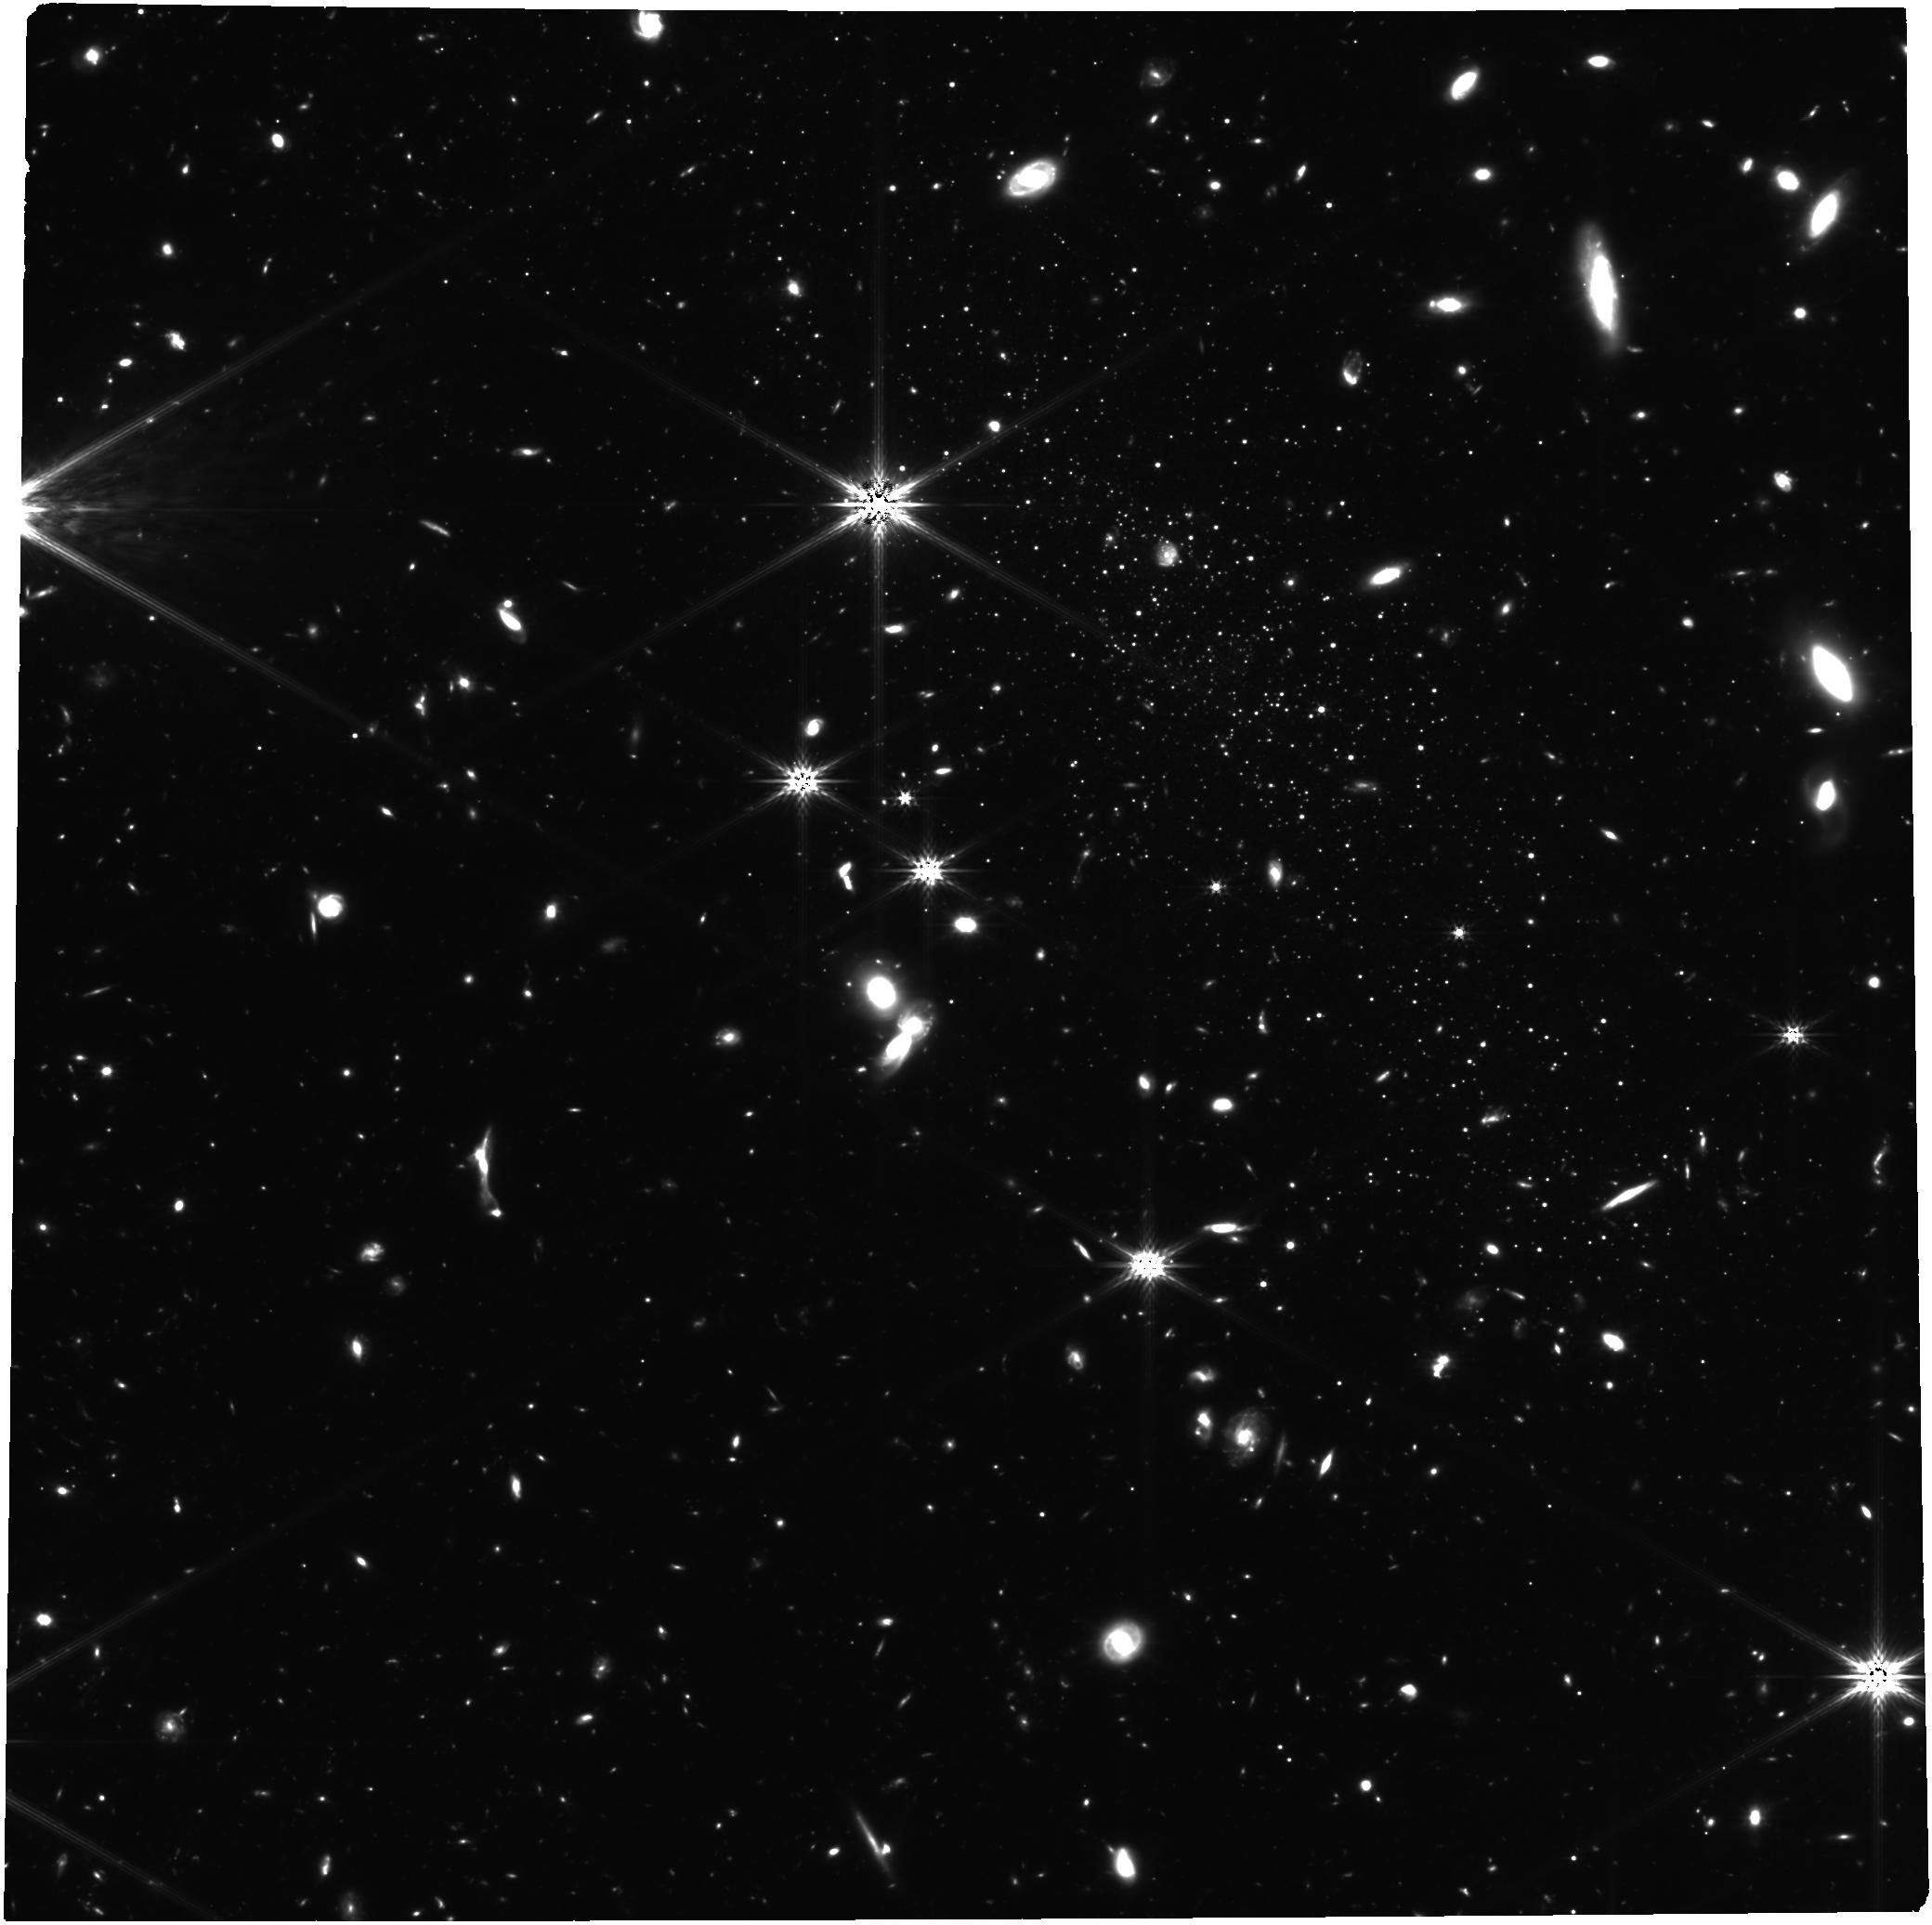
Target: LEO-P
Instrument: NIRCAM
Filter: F277W
Exposure: 29.4 h
Observation ID: jw01617-o001_t001_nircam_clear-f277w

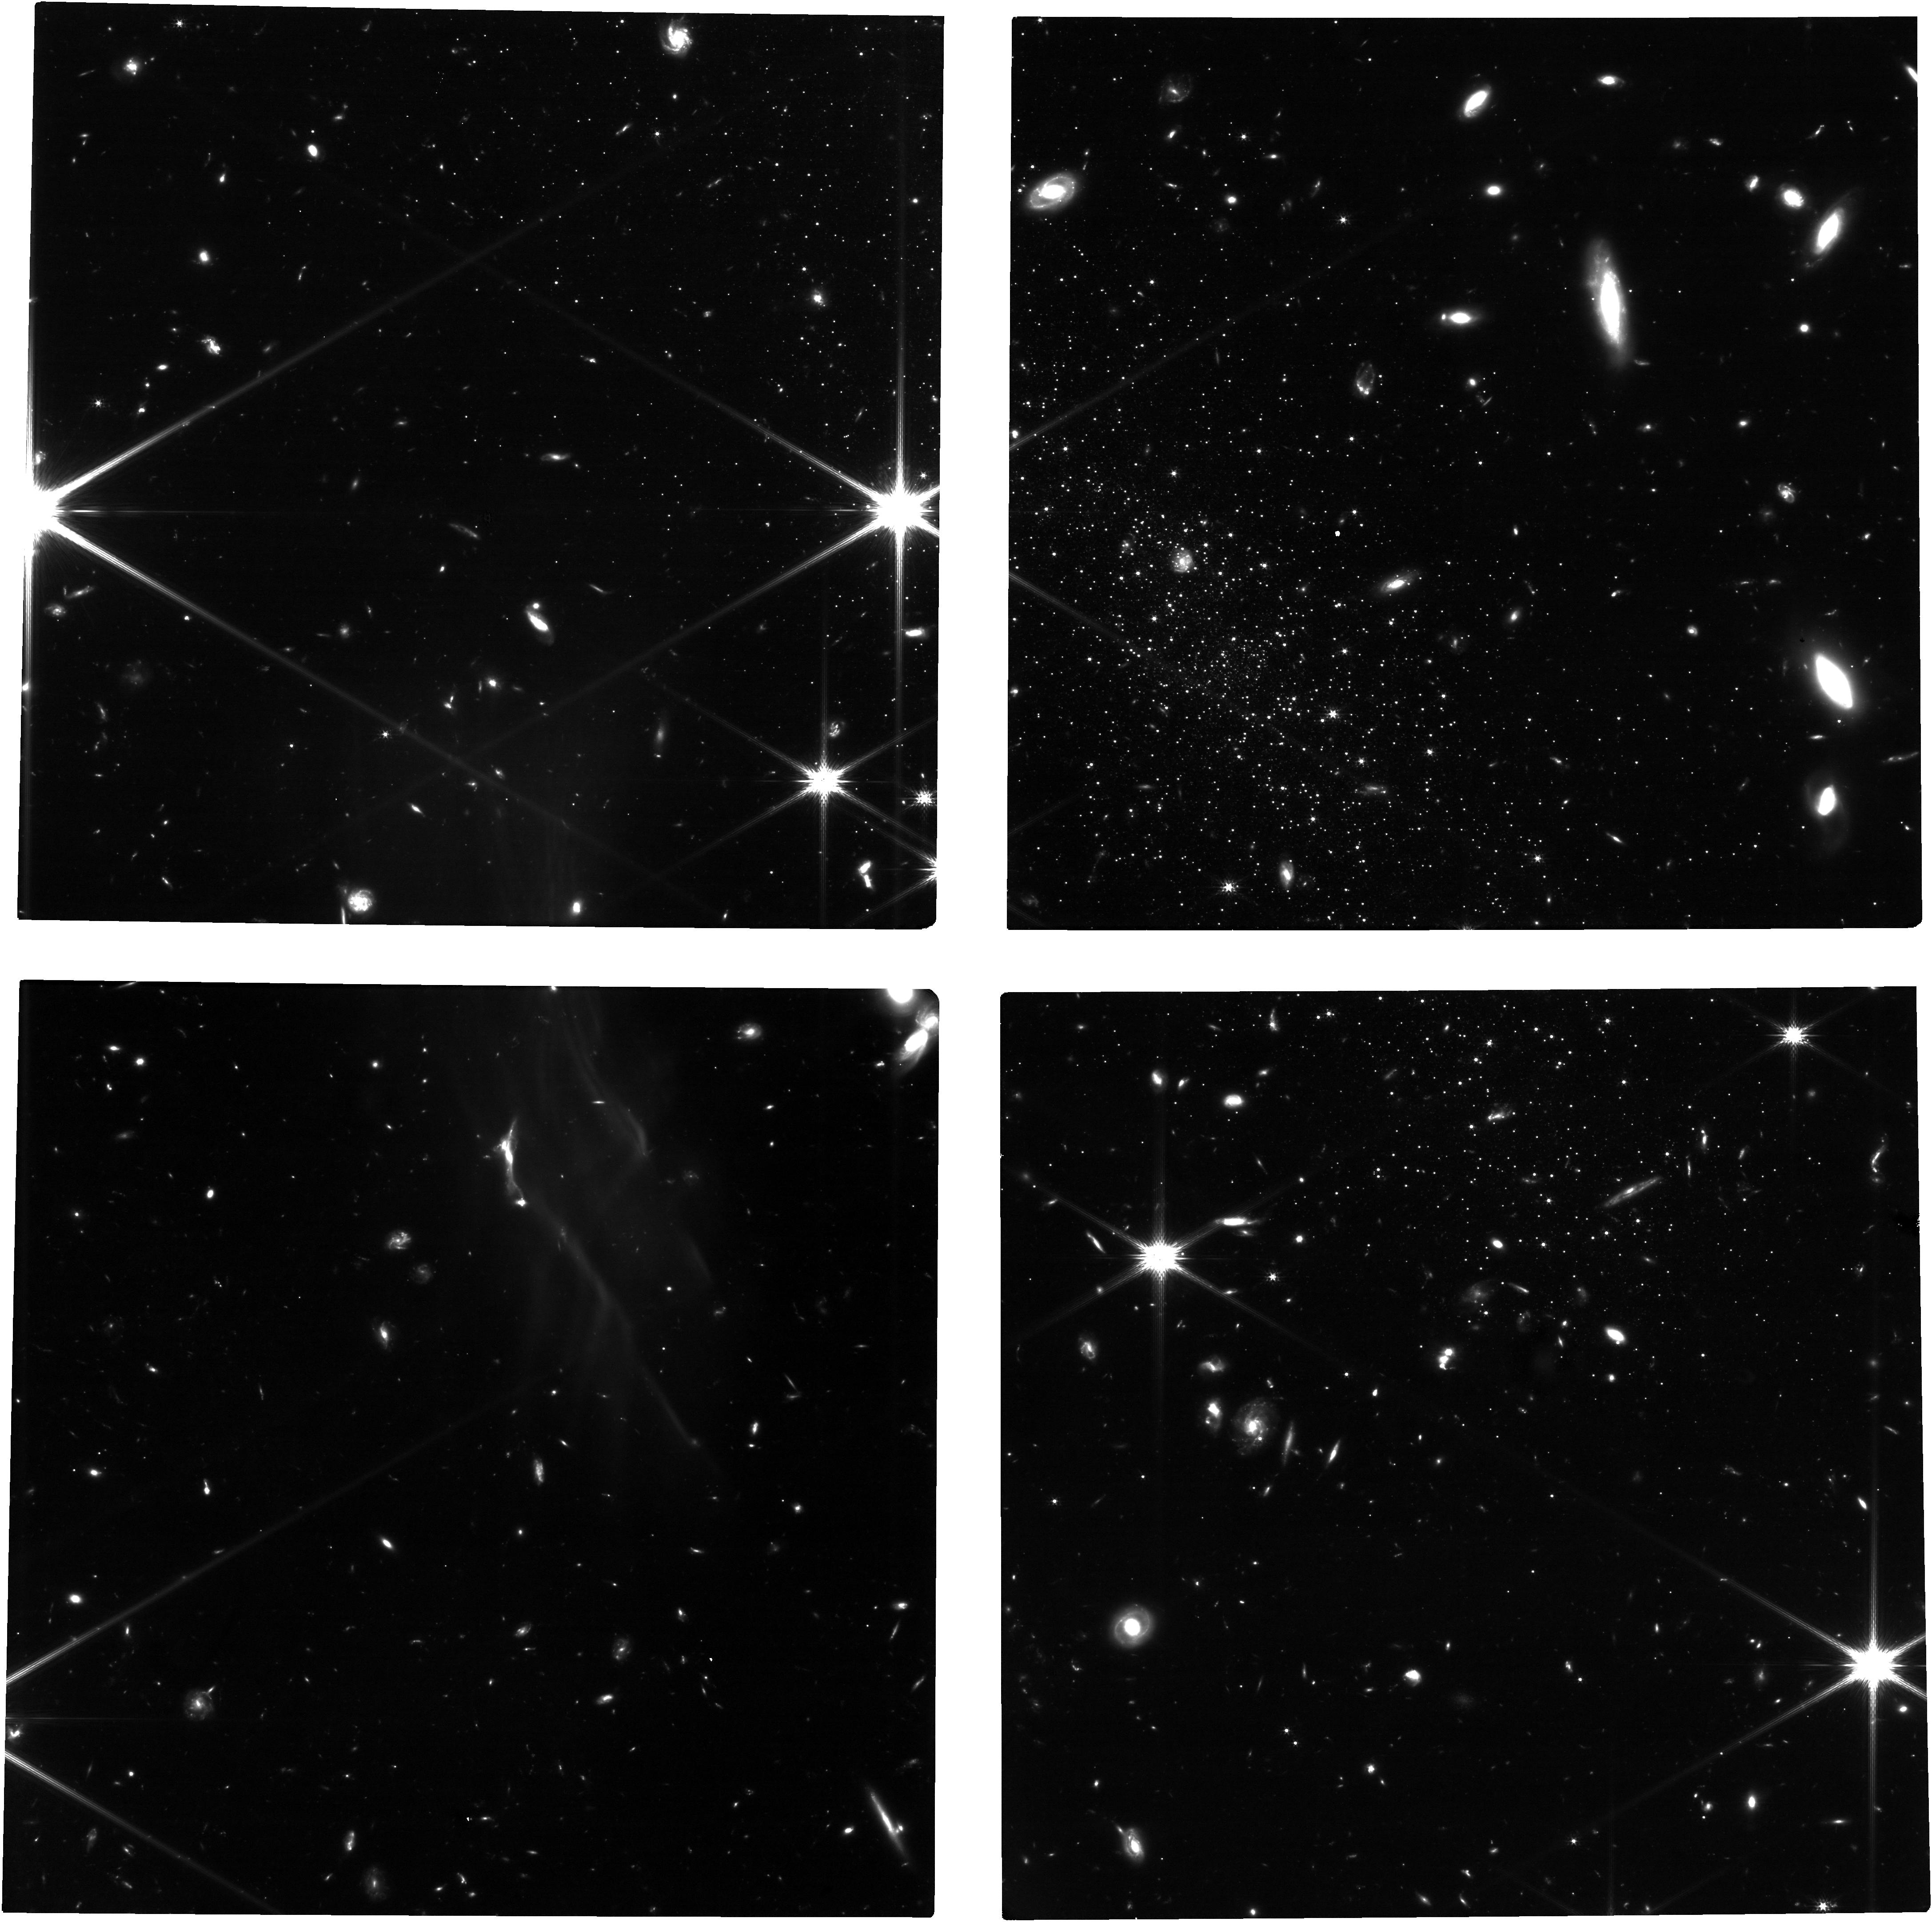
Target: LEO-P
Instrument: NIRCAM
Filter: F150W
Exposure: 11 h
Observation ID: jw01617-o001_t001_nircam_clear-f150w

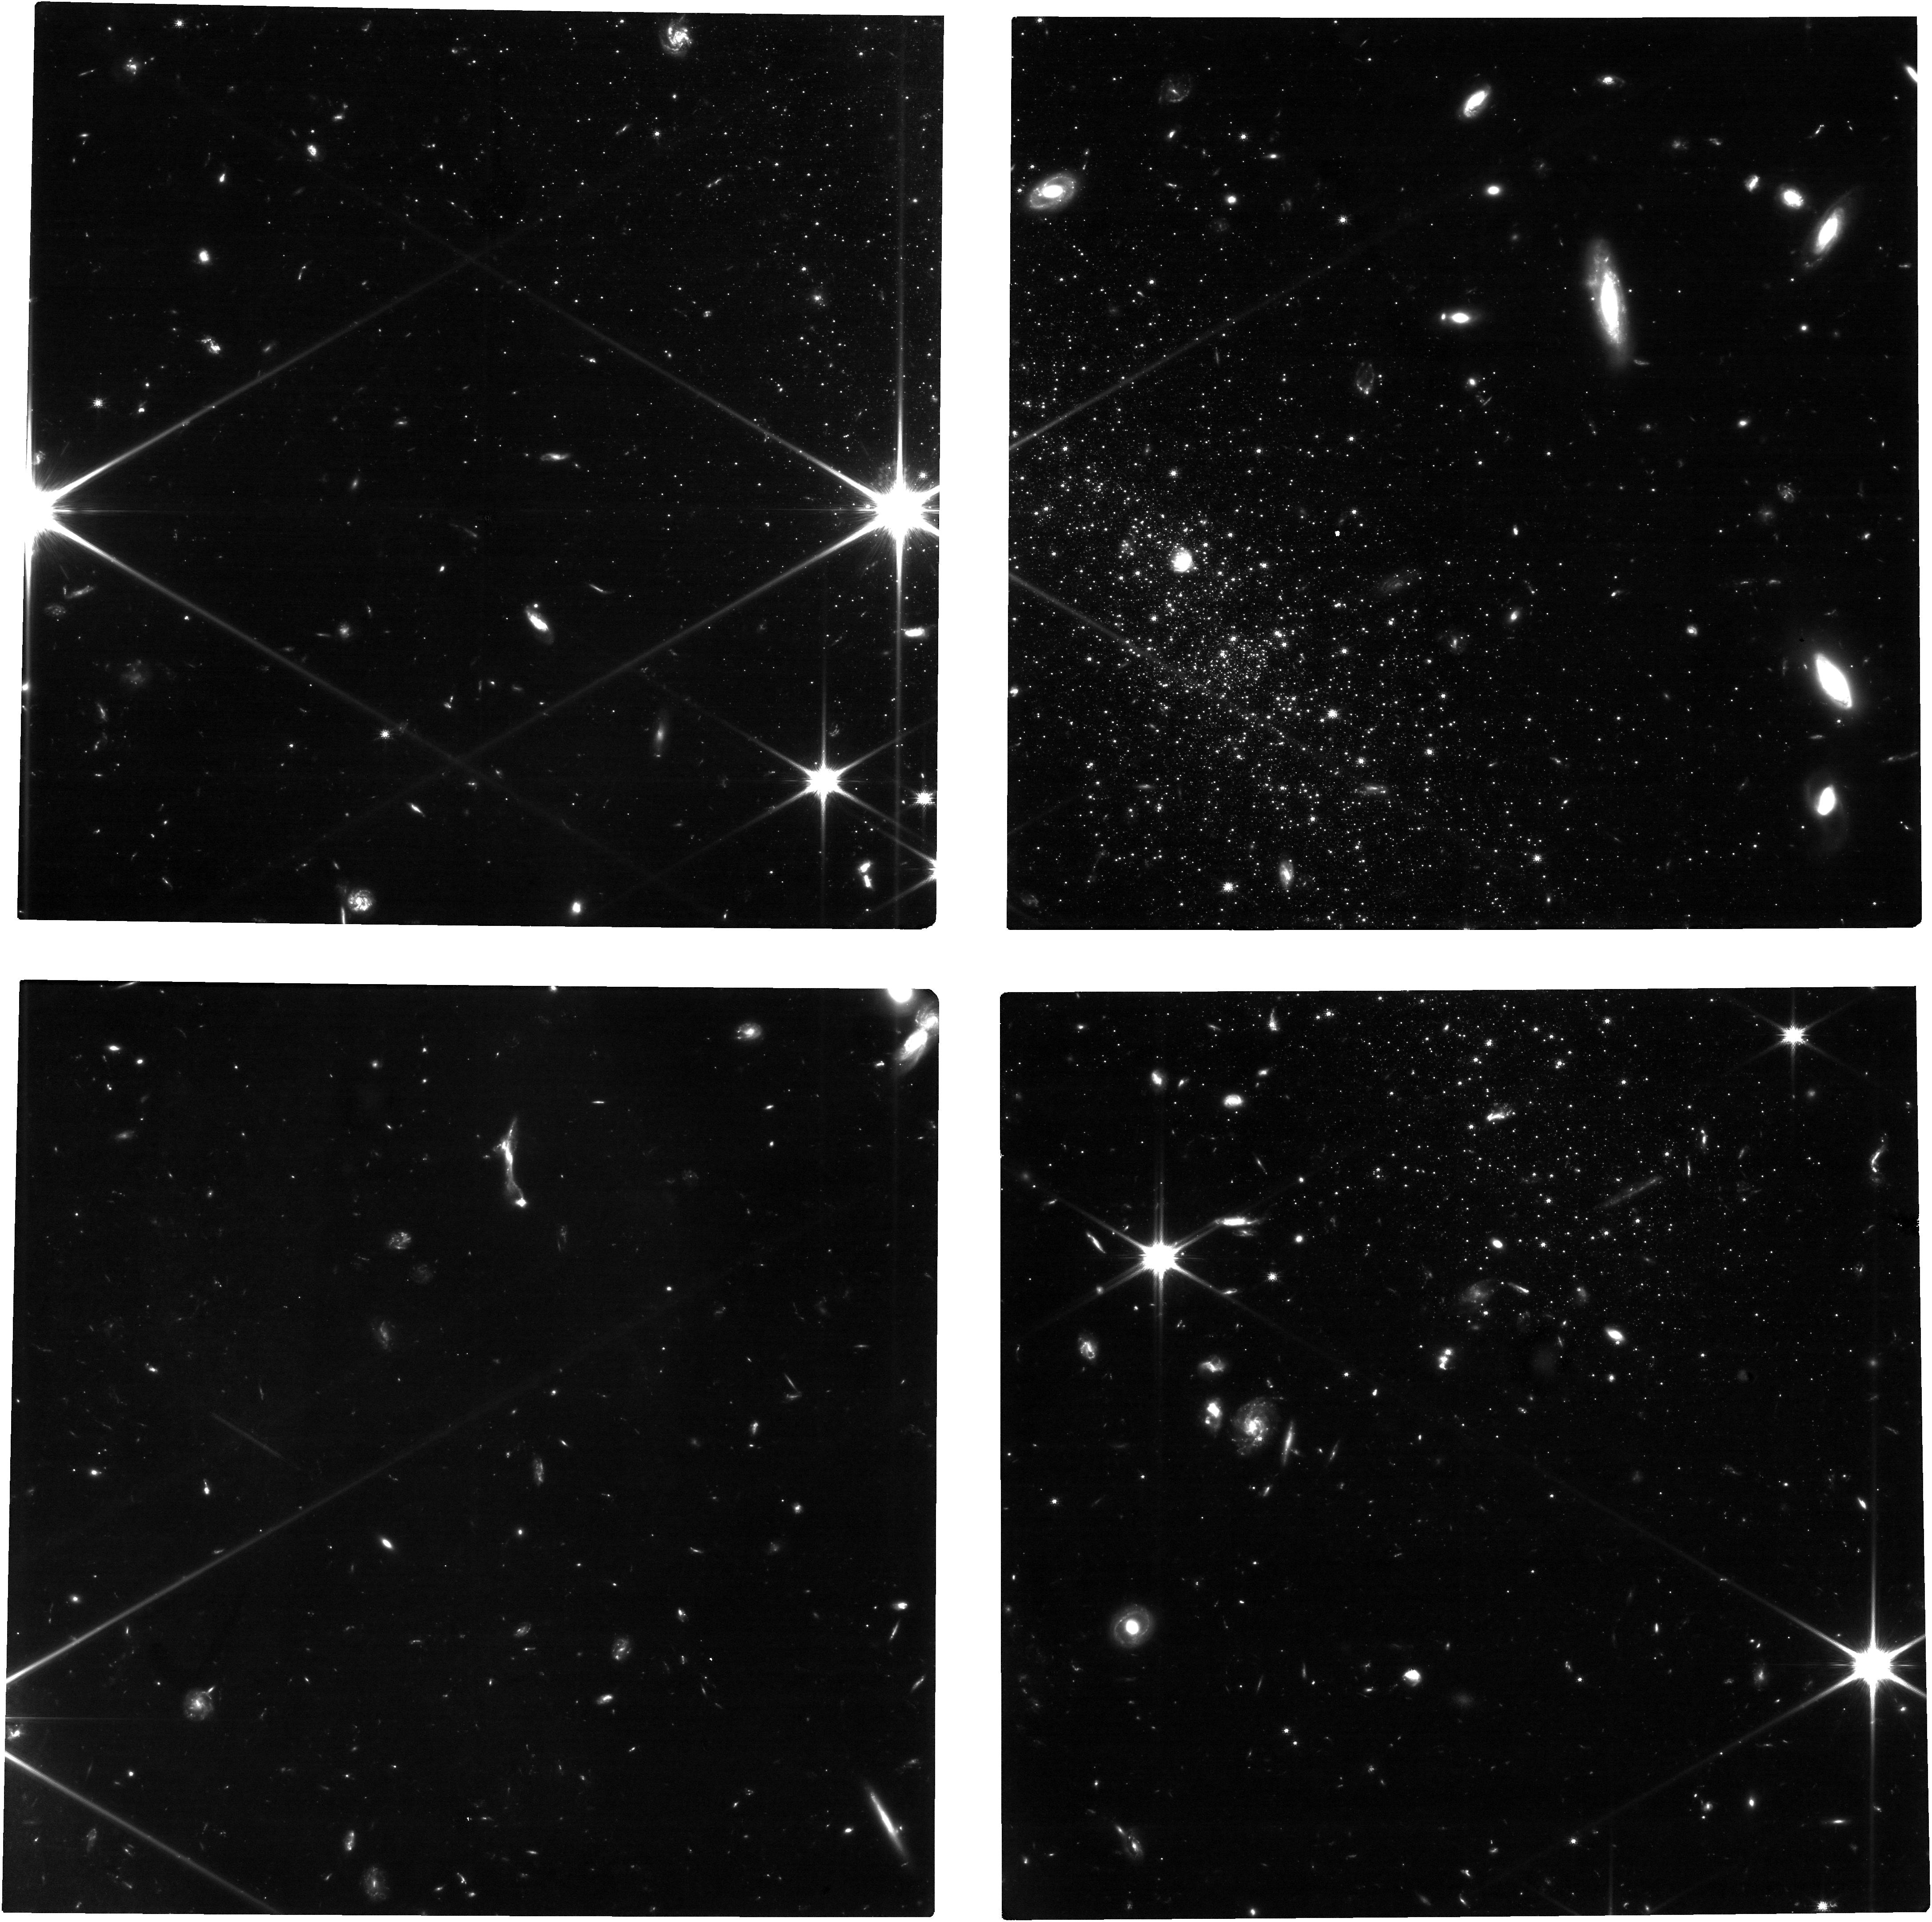
Target: LEO-P
Instrument: NIRCAM
Filter: F090W
Exposure: 18.4 h
Observation ID: jw01617-o001_t001_nircam_clear-f090w

The Boundary of Galaxy Formation: Constraints from the Ancient Star Formation of the Isolated, Extremely Low-Mass Galaxy Leo P (PI: McQuinn, Kristen B W)

In the early universe, at the lowest masses where gravity is in a tug-of-war with the energy injected by internal events (stellar feedback) and outside events (reionization, environmental effects), the dominant factors that govern the growth of the smallest structures are still speculative. Archeological studies of low-mass galaxies in the Local Group (LG) have striven to answer this question through detailed analyses of the oldest stars. Yet, the LG is, by definition, a complicated system and the history of its satellite galaxies are intertwined with their evolution in the shadow of their massive host. The only laboratory to truly measure how galaxies at the limit of structure formation grow is a very low-mass system that is isolated. Leo P is an isolated, extremely low-mass (M*~10^5 Msun), metal poor (<3% Solar), gas-rich galaxy just outside the LG at 1.6 Mpc. It is the quintessential system to test theories of how the smallest structures in our universe survive and grow. We will image the resolved stars in Leo P to below the old main sequence turn-off, a depth unreachable with HST but achievable with JWST, to derive the ancient star formation history of the galaxy. The star formation history will test if (i) early star formation in Leo P was ``quelled'', as predicted nearly uniformly by reionization models, and then re-ignited, (ii) Leo P has a delayed onset in star formation suggesting the accretion history of baryons may be dependent on environment at low masses, or (iii) Leo P has constant star formation across all epochs which is not predicted by cosmological models in this mass range and which would also be in tension with reionization models.